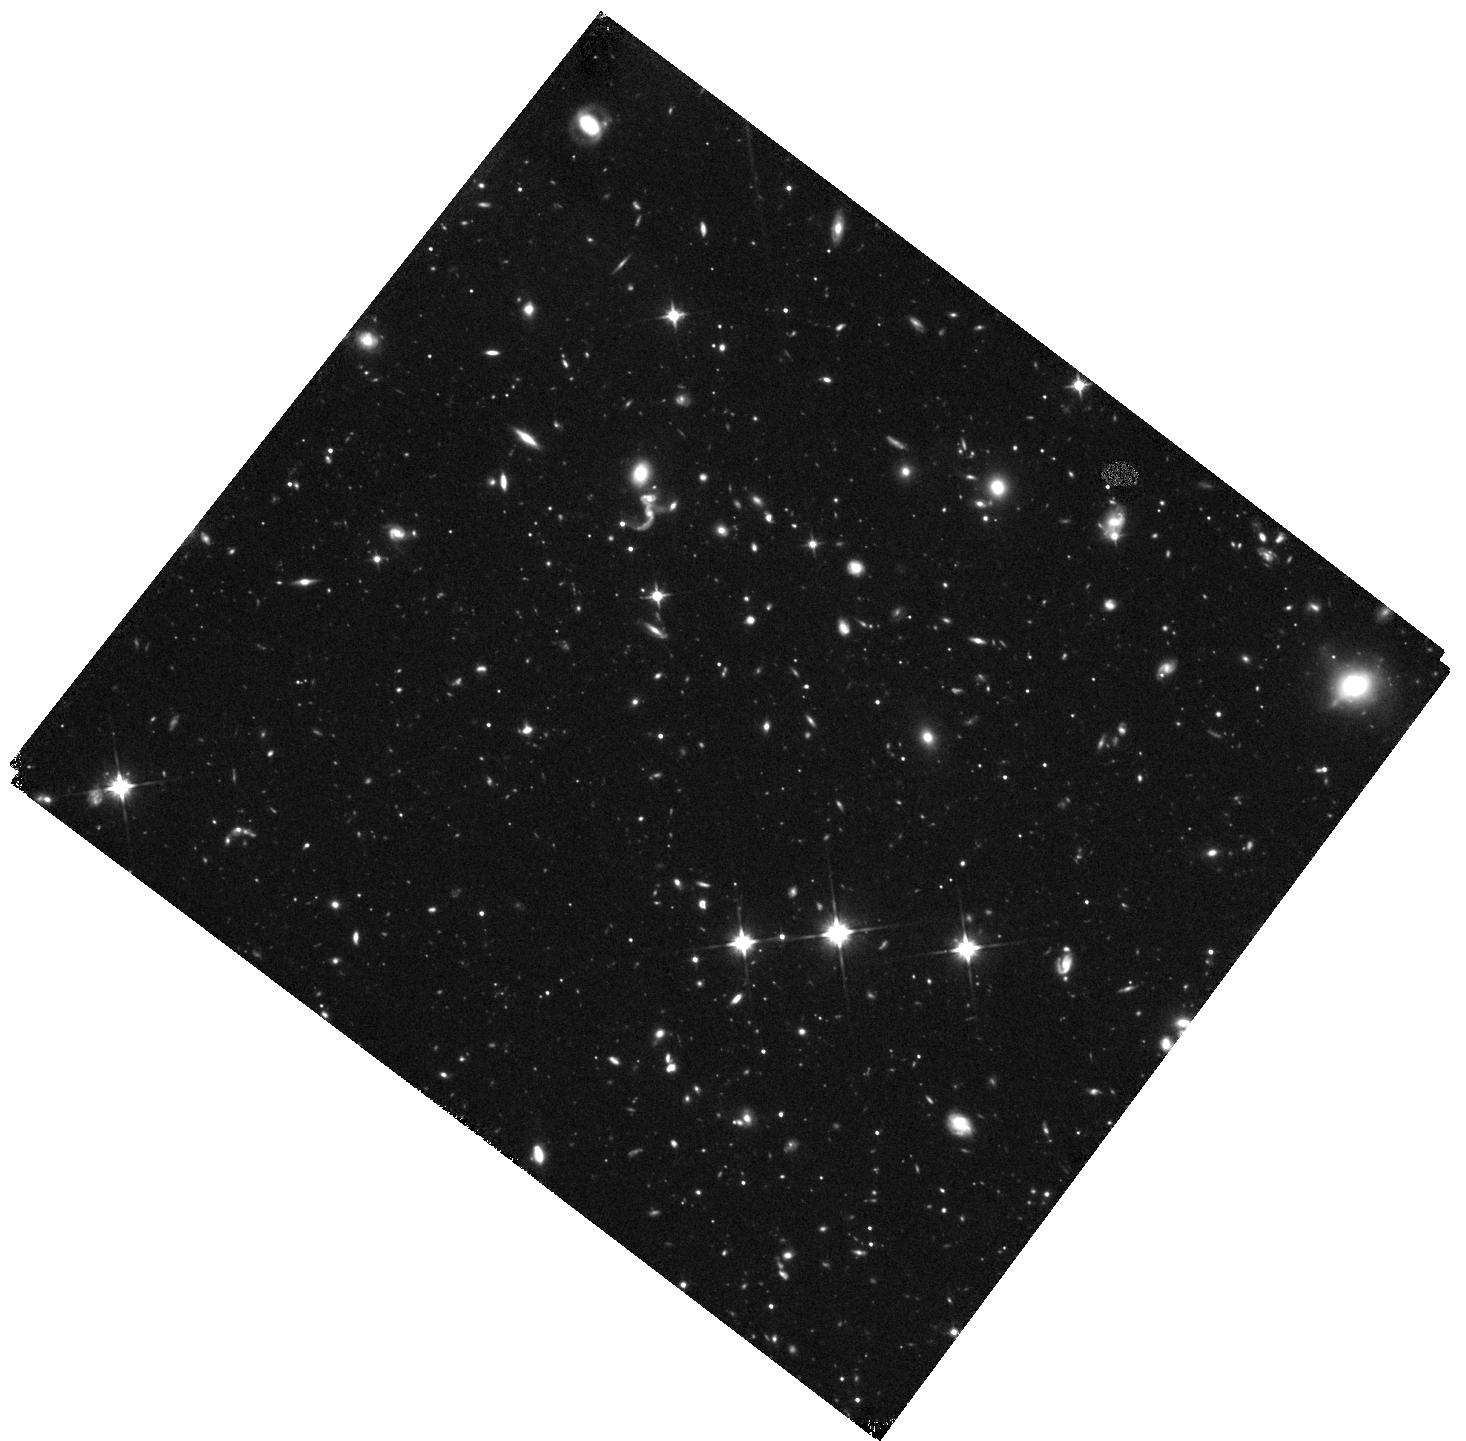
Target: COMA-BERENICES-1
Instrument: WFC3/IR
Filter: F110W
Exposure: 2.3 h
Observation ID: hst_13449_03_wfc3_ir_f110w_iccs03

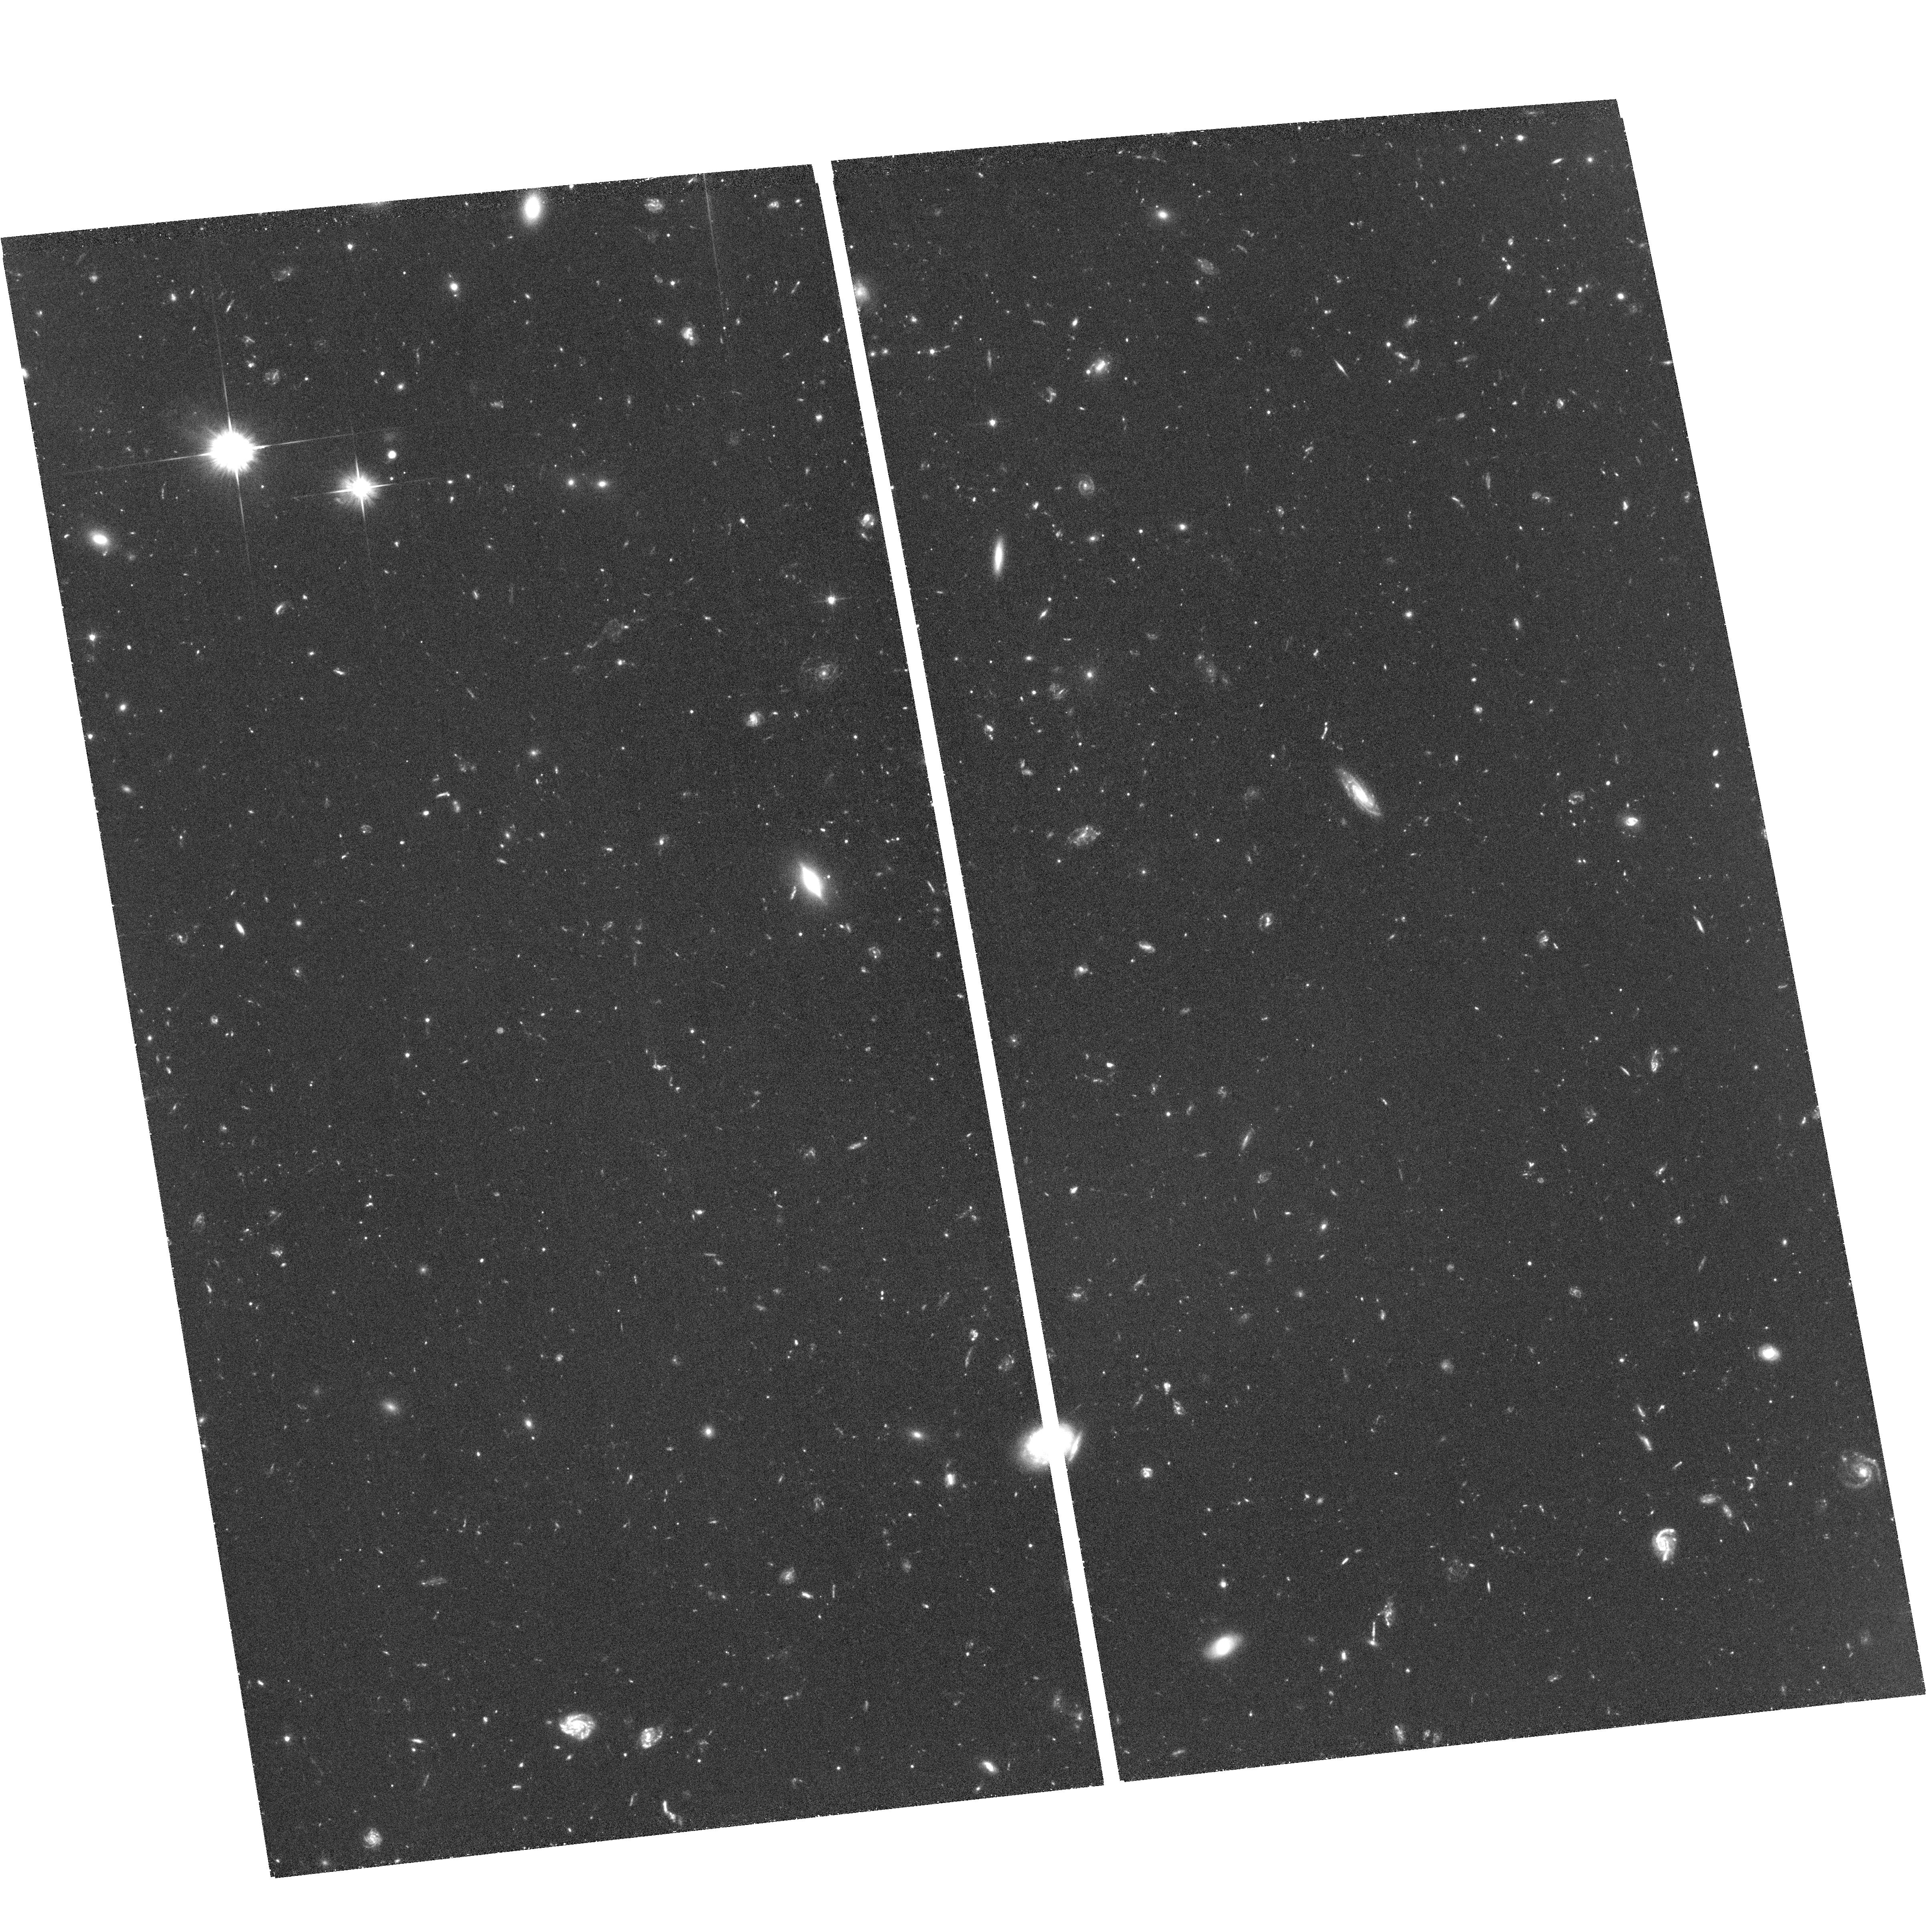
Target: field at RA 186.790°, Dec 23.813°
Instrument: ACS/WFC
Filter: F606W
Exposure: 2.1 h
Observation ID: hst_13449_02_acs_wfc_f606w_jccs02

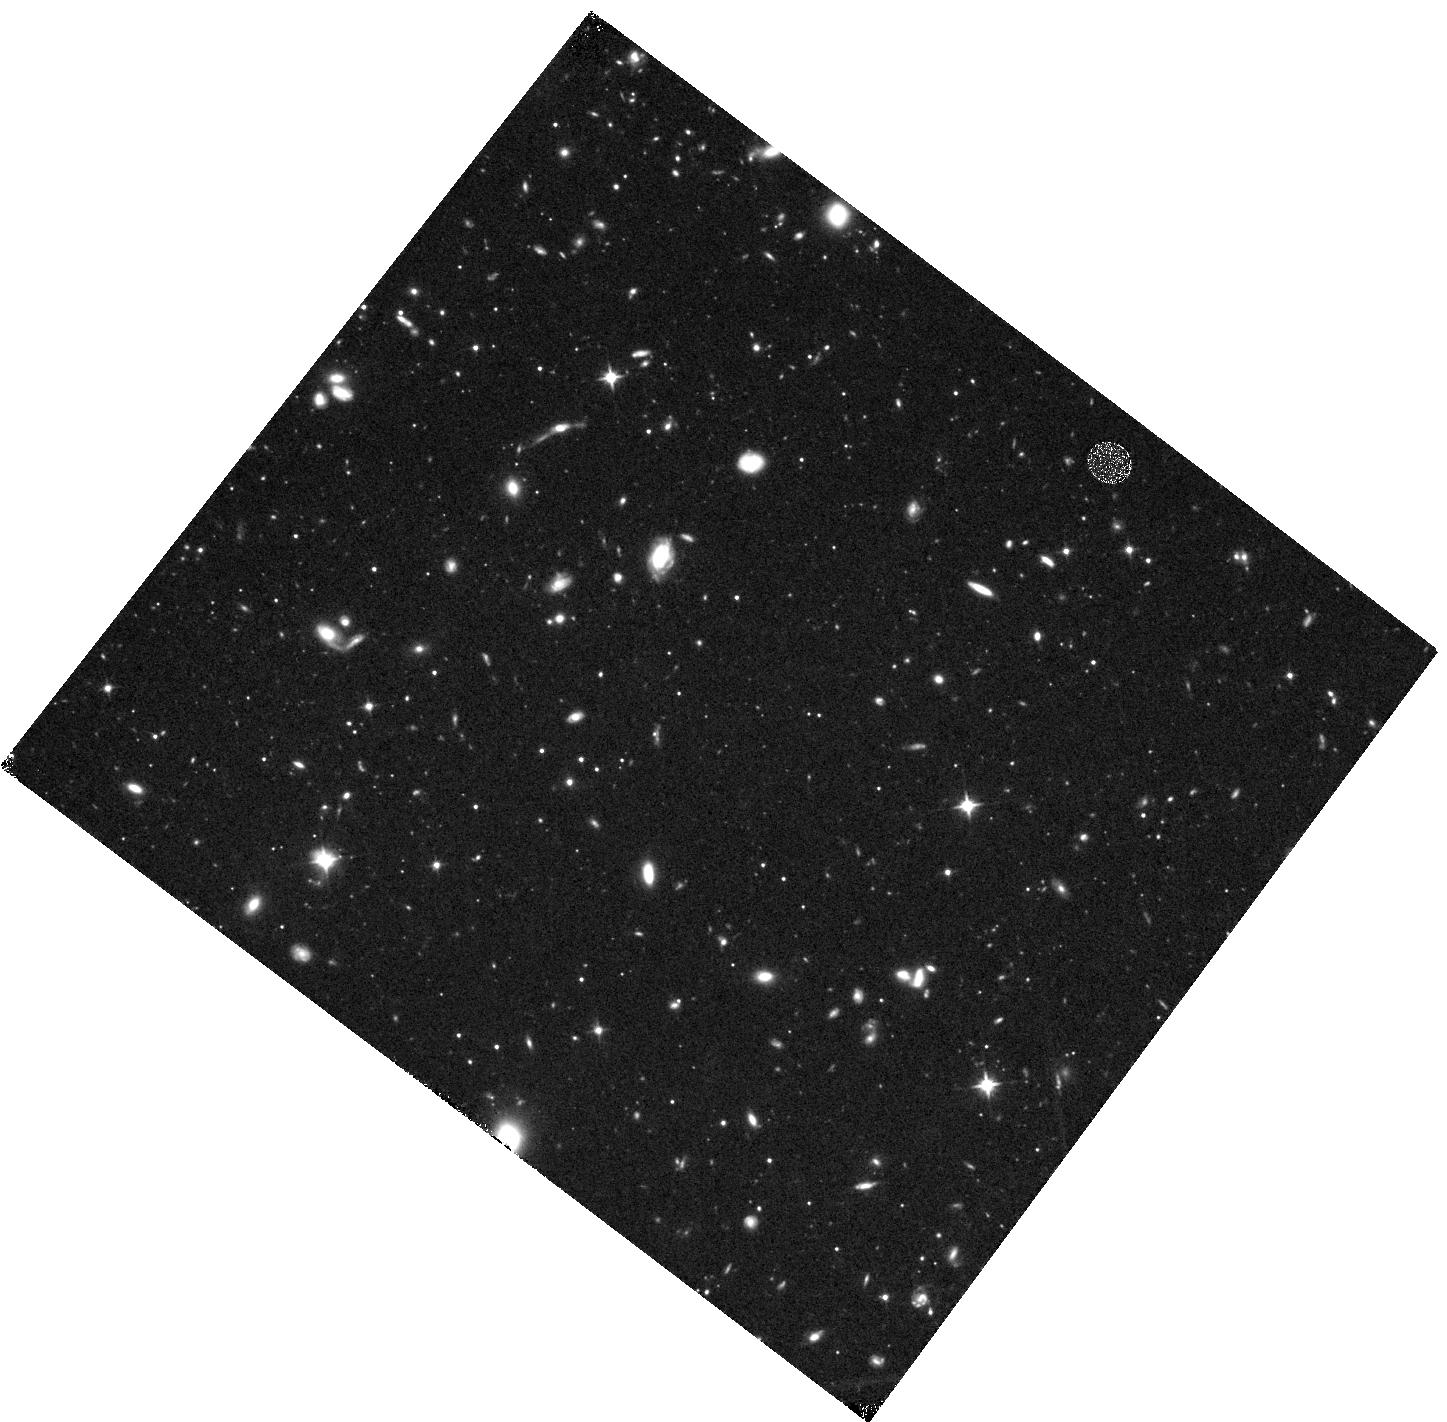
Target: COMA-BERENICES-3
Instrument: WFC3/IR
Filter: F110W
Exposure: 47 min
Observation ID: hst_13449_16_wfc3_ir_f110w_iccs16

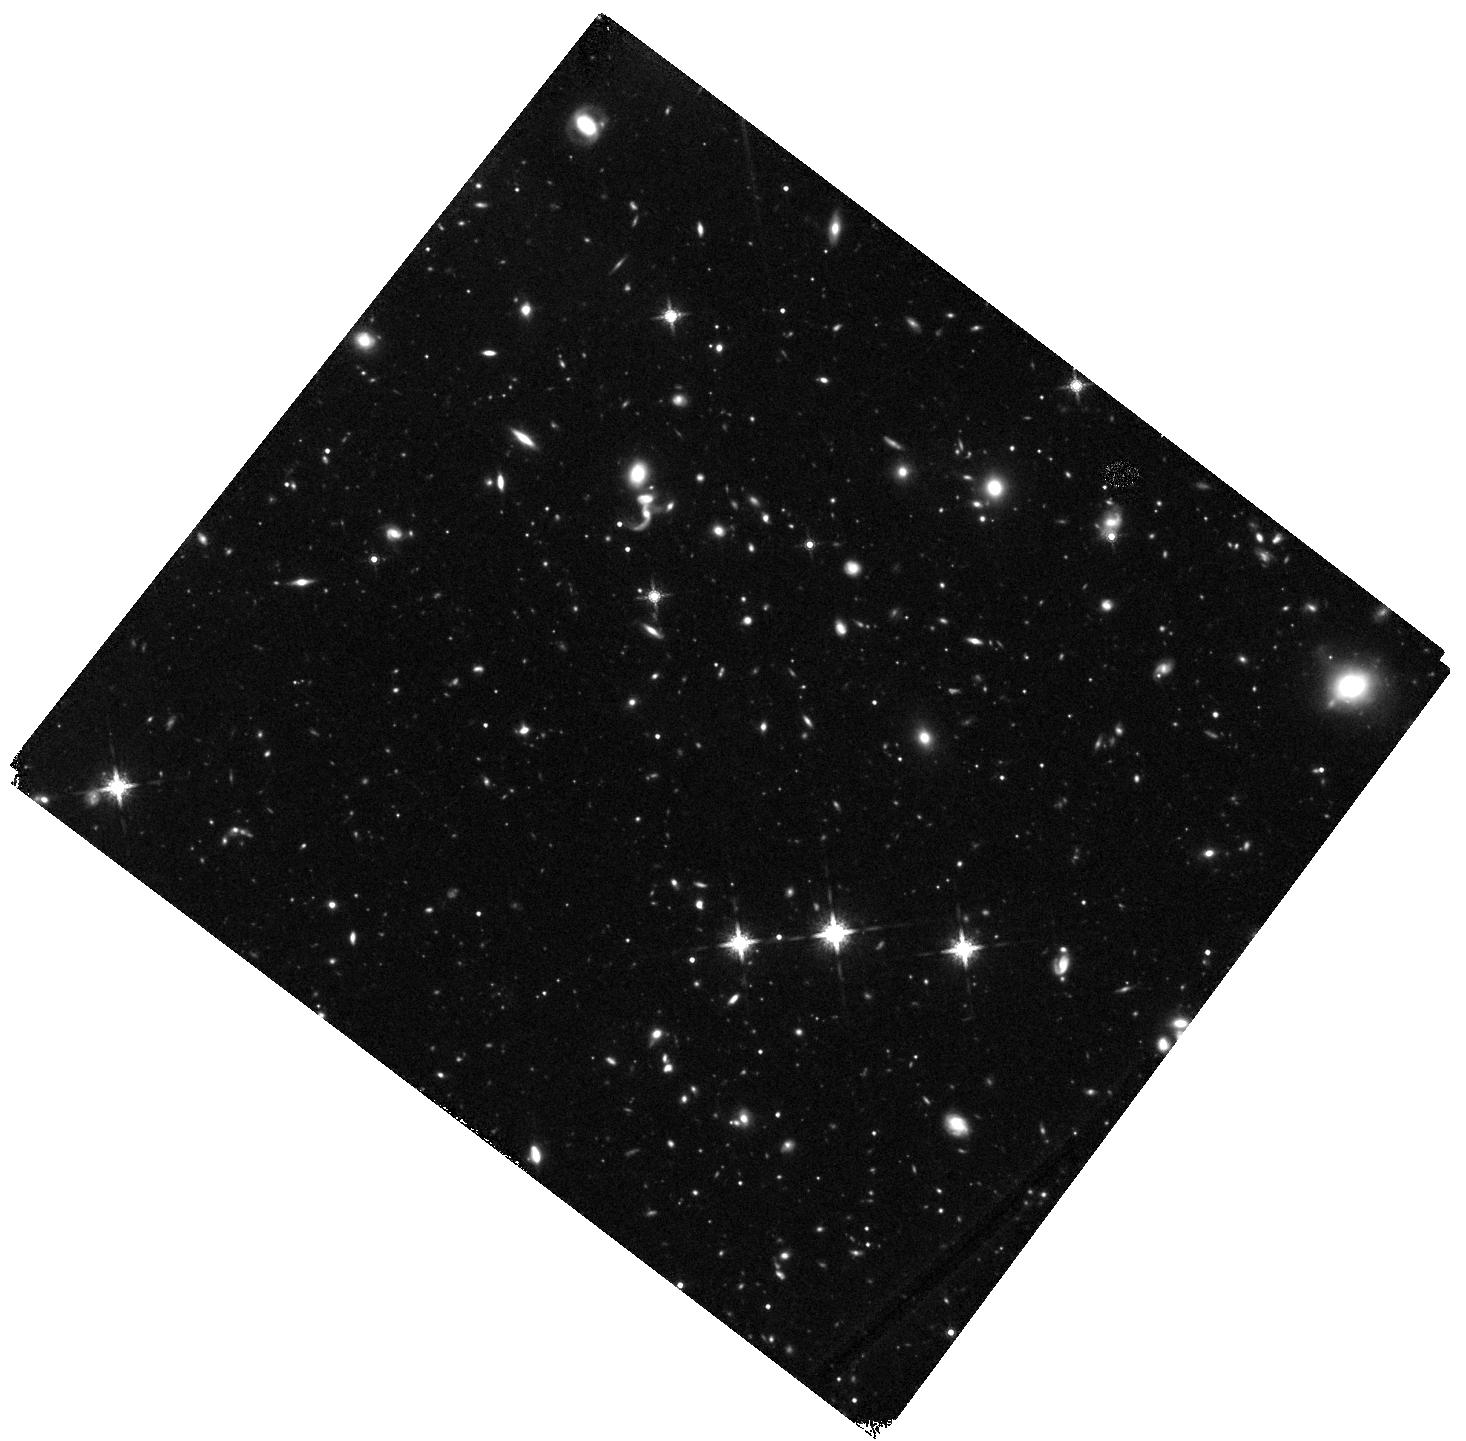
Target: COMA-BERENICES-2
Instrument: WFC3/IR
Filter: F160W
Exposure: 2.3 h
Observation ID: hst_13449_19_wfc3_ir_f160w_iccs19

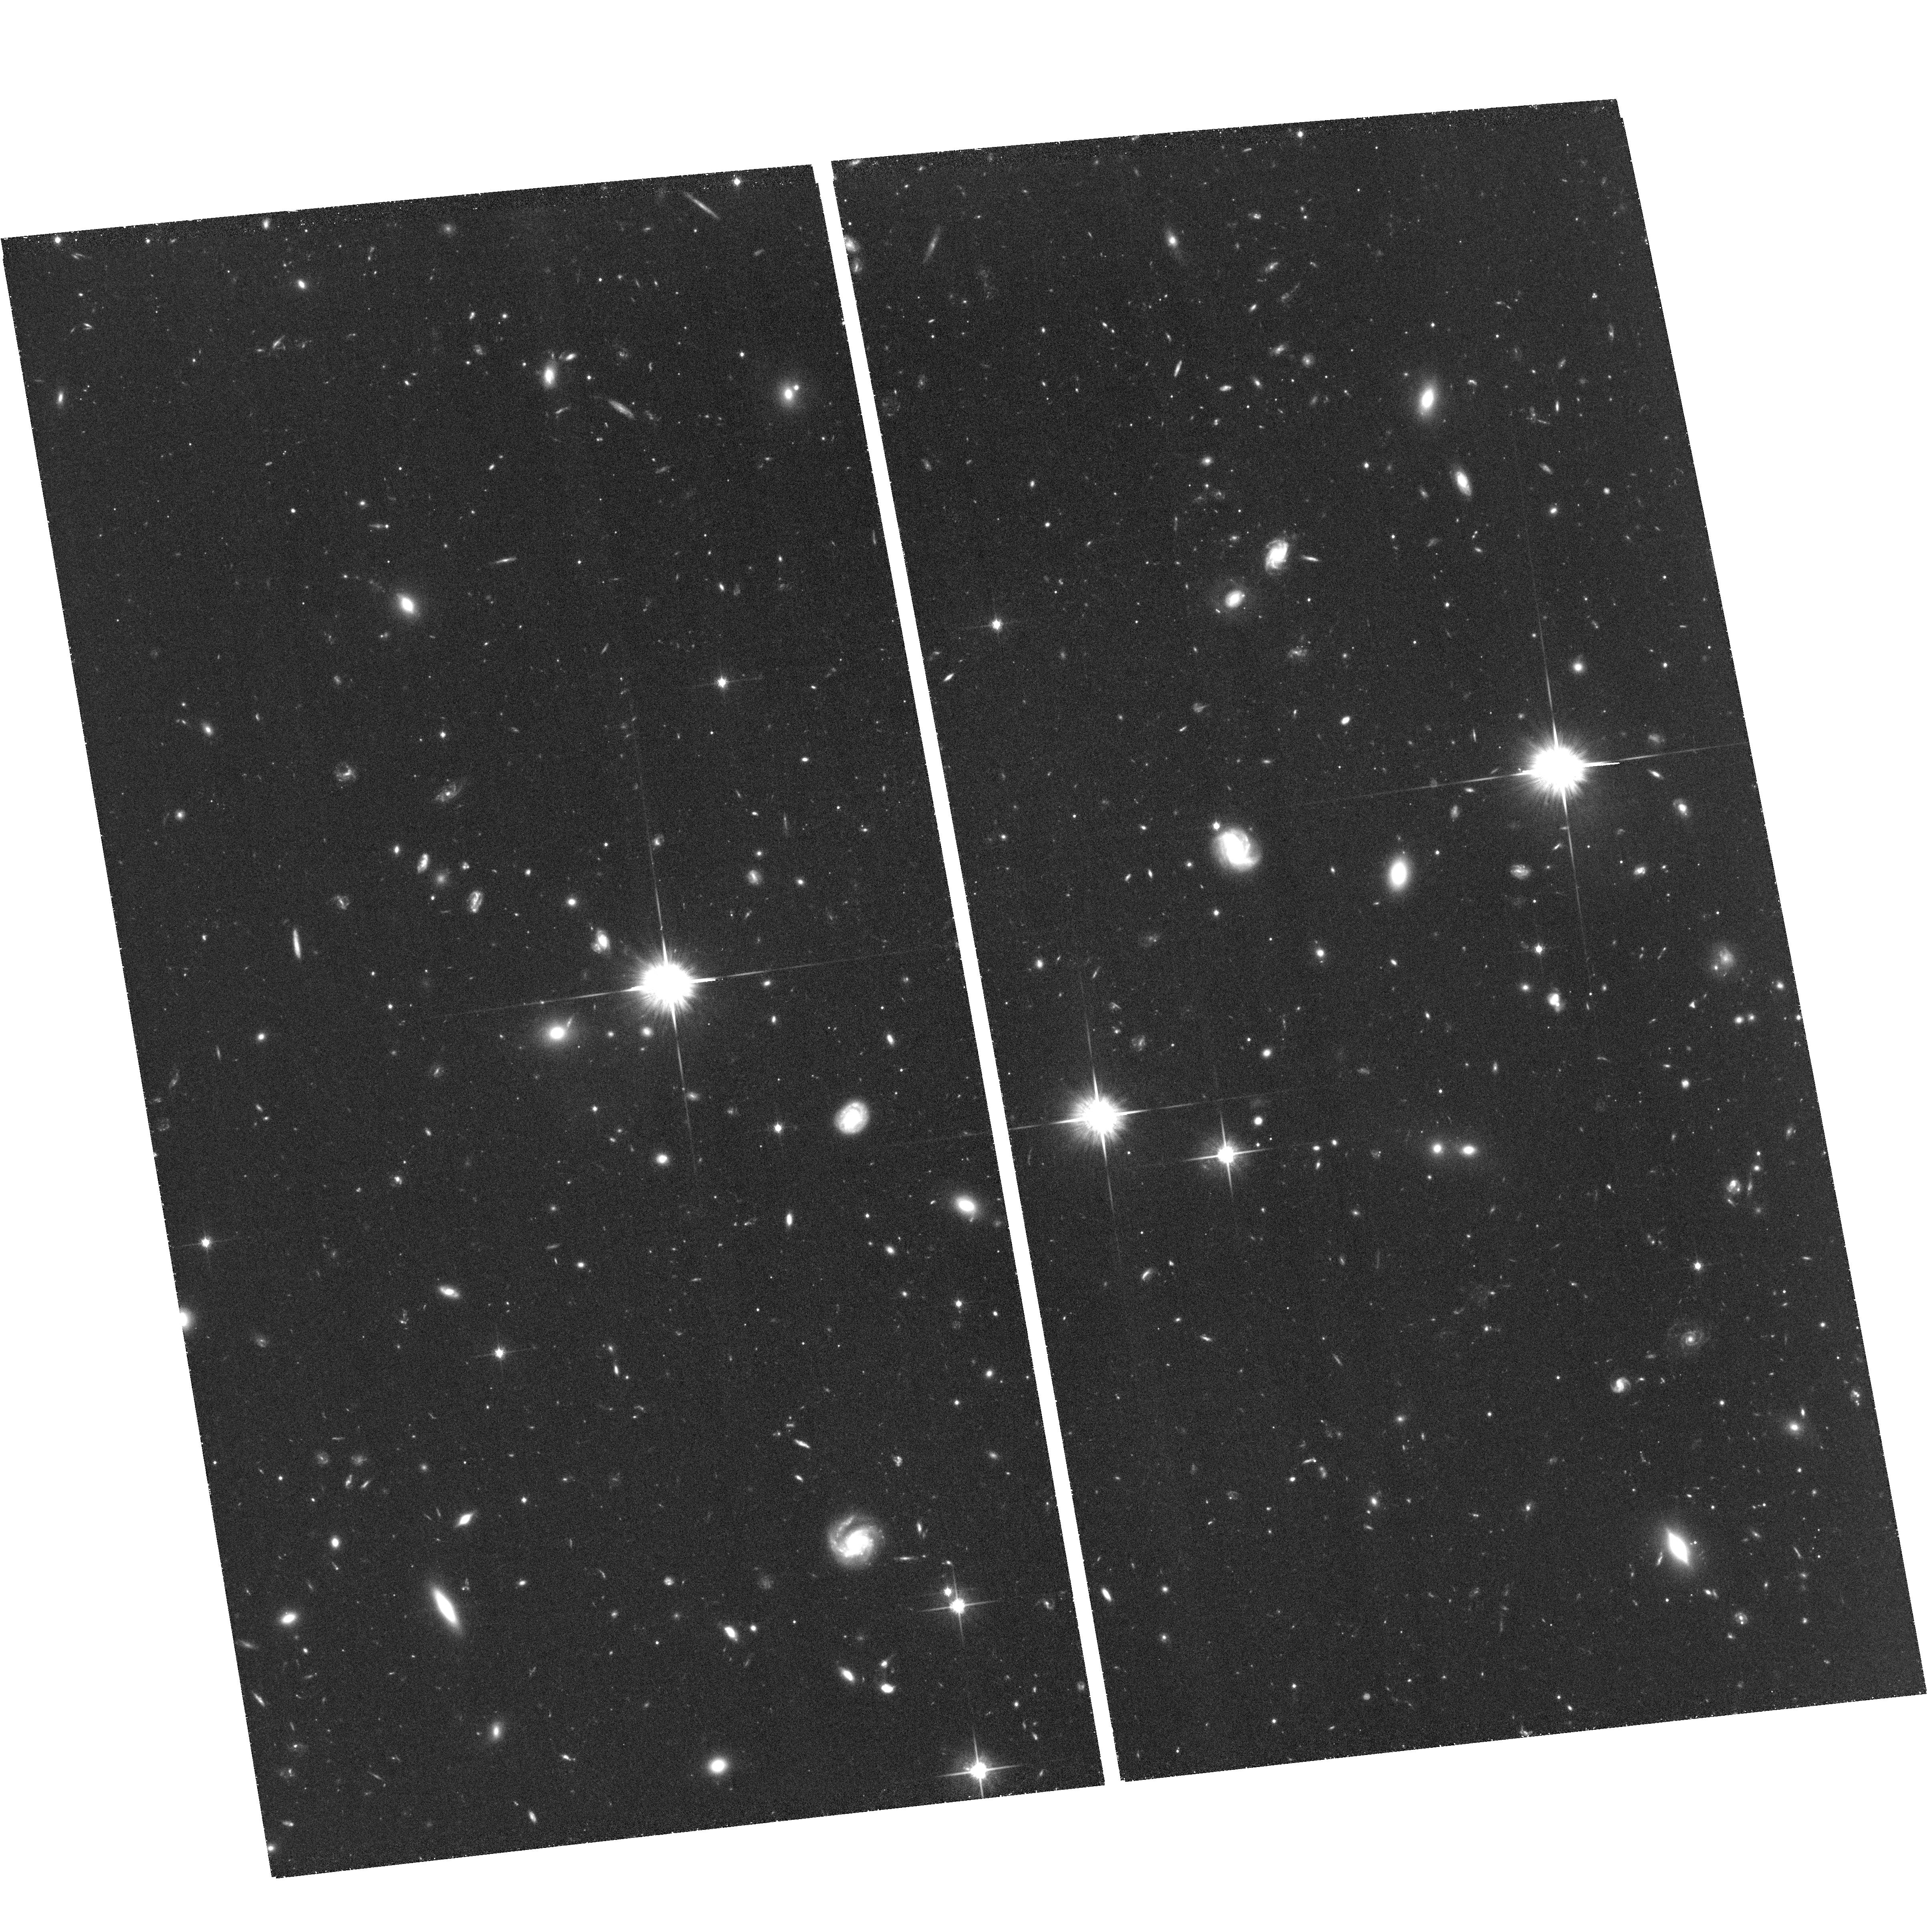
Target: field at RA 186.823°, Dec 23.836°
Instrument: ACS/WFC
Filter: F814W
Exposure: 2.1 h
Observation ID: hst_13449_05_acs_wfc_f814w_jccs05

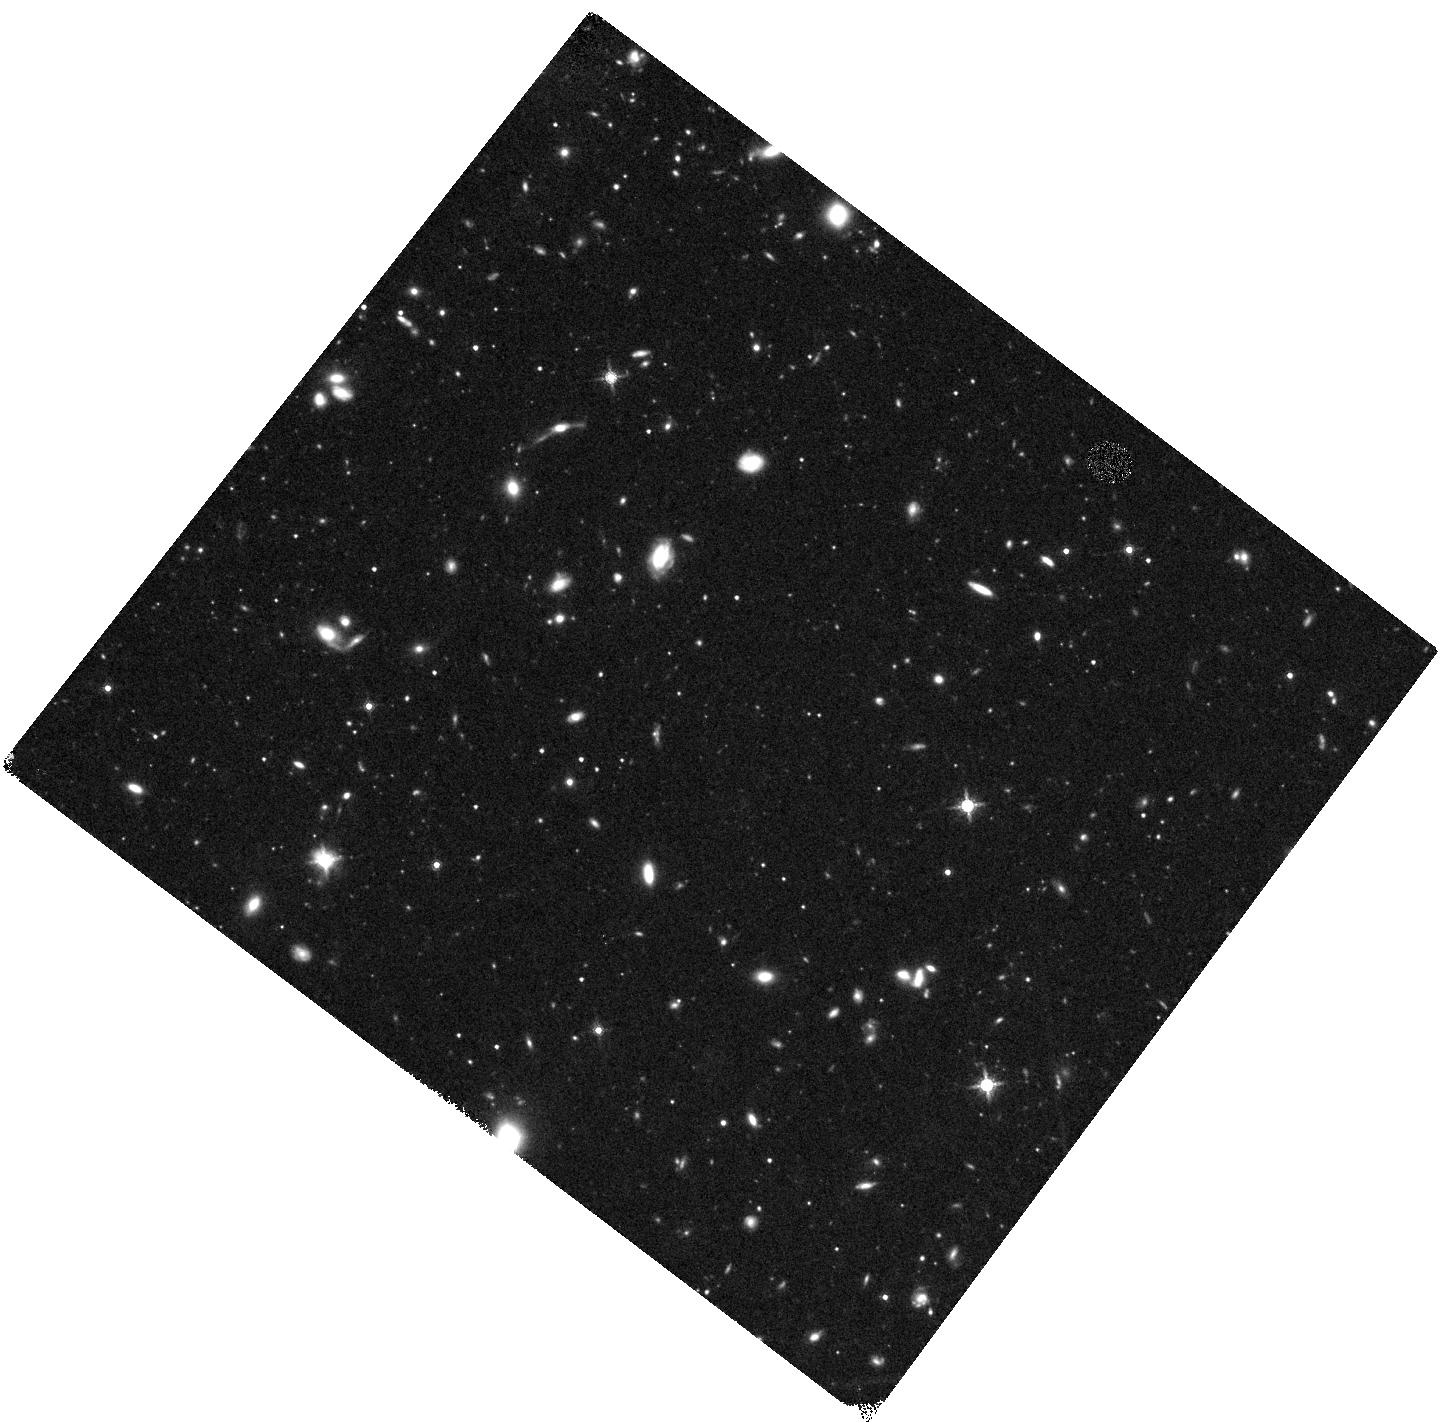
Target: COMA-BERENICES-3
Instrument: WFC3/IR
Filter: F160W
Exposure: 43 min
Observation ID: hst_13449_16_wfc3_ir_f160w_iccs16

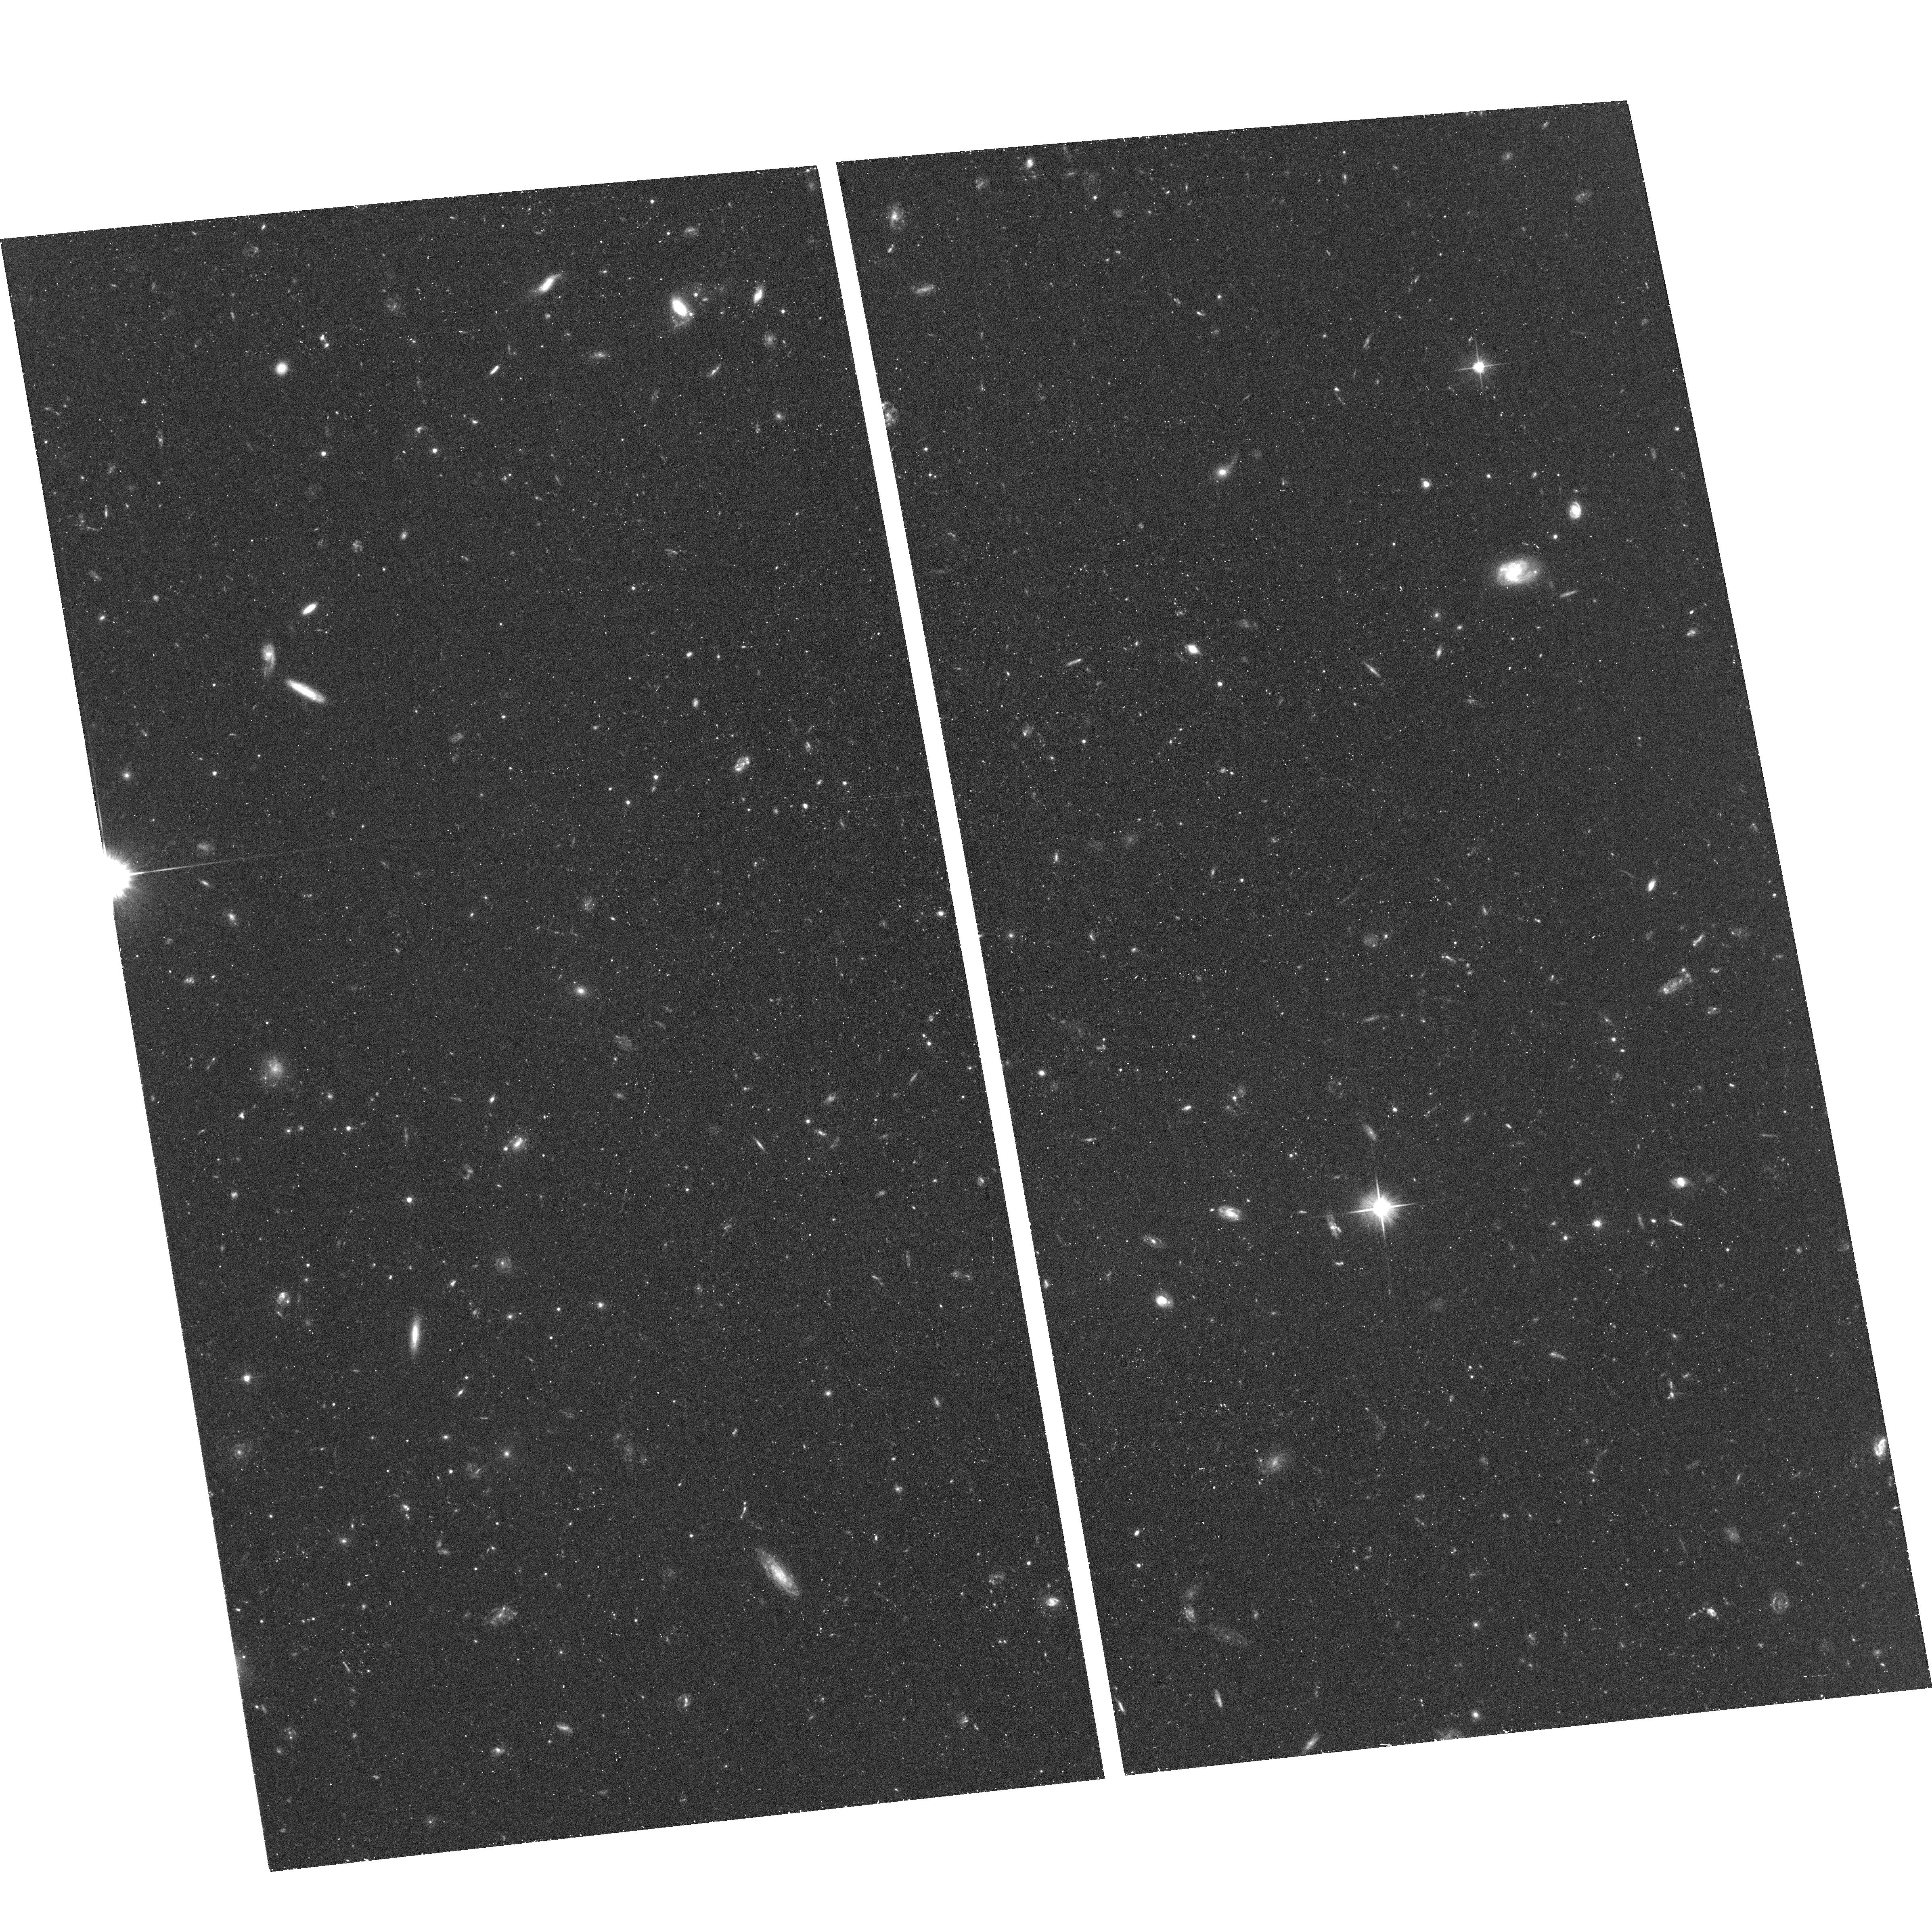
Target: field at RA 186.768°, Dec 23.841°
Instrument: ACS/WFC
Filter: F606W
Exposure: 43 min
Observation ID: hst_13449_16_acs_wfc_f606w_jccs16

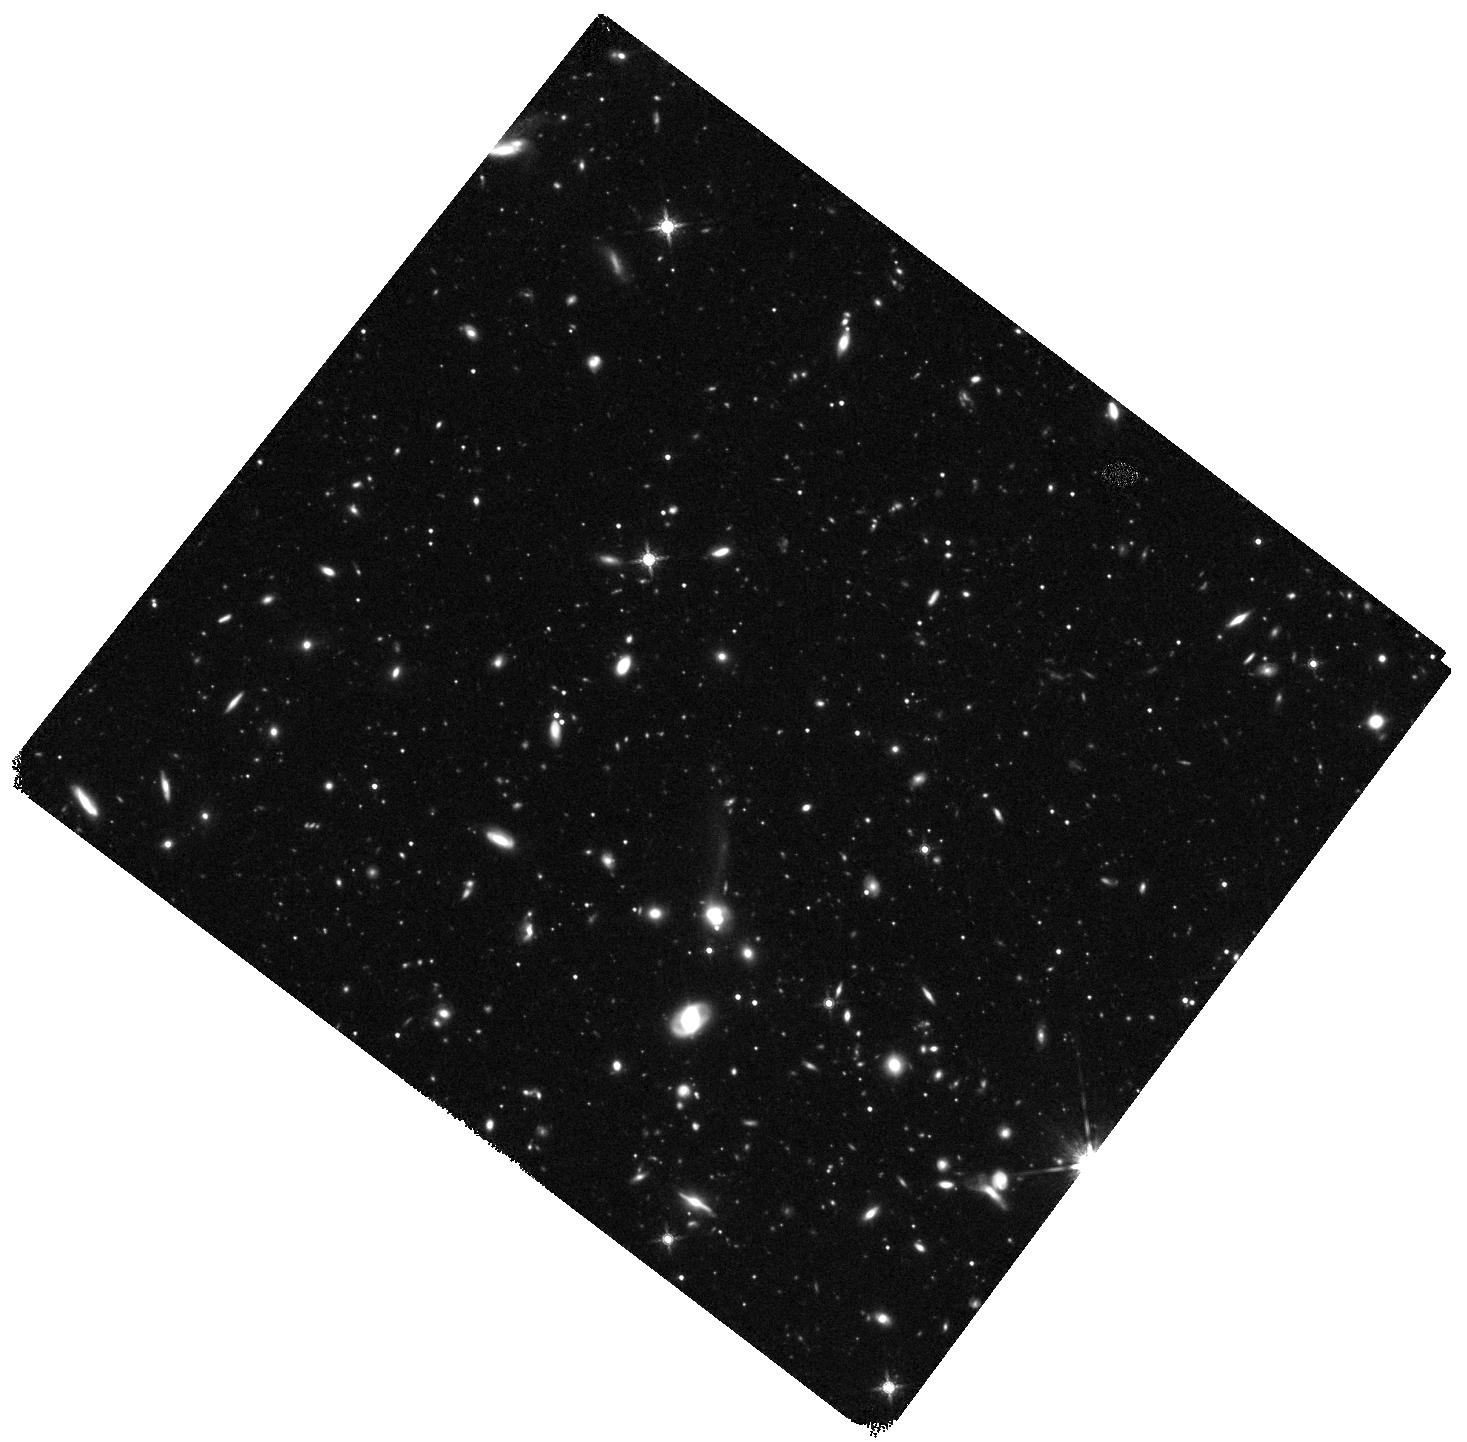
Target: COMA-BERENICES-1
Instrument: WFC3/IR
Filter: F160W
Exposure: 2.3 h
Observation ID: hst_13449_05_wfc3_ir_f160w_iccs05

A Non-Universal Initial Mass Function in the Ultra-Faint Galaxy Coma Berenices (PI: Geha, Marla C.)

The stellar initial mass function (IMF) underlies all estimates of galaxy stellar masses and star formation histories. There are theoretical reasons and indirect observations to suggest that the IMF varies with galactic environment. We recently demonstrated via main sequence star counts that the Milky Way ultra-faint dwarf galaxies have shallower IMF slopes as compared to the Milky Way over the mass range 0.5 - 0.75 M_sun, providing direct evidence that the IMF depends on galactic environment. However, these observations do not reach the stellar mass at which the IMF in the Milky Way turns over. Determining the presence and location of an IMF turn over in an environment distinct from the Milky Way will directly test theories of low mass star formation and have implications at all galaxy mass scales. We propose to measure the IMF in the ultra-faint dwarf galaxy Coma Berenices, one of the least luminous and most metal-poor galaxies known. Using the WFC3, we will measure the shape of the IMF to a stellar mass of 0.17 M_sun. This extremely low mass limit is enabled by the combination of ComBer's proximity (44 kpc) and WFC3's infrared sensitivity to the light from such cool stars. The proposed observations represent a unique opportunity to cleanly determine the IMF in a significantly different environment than previously possible and will be the deepest direct IMF measurement outside the Milky Way.